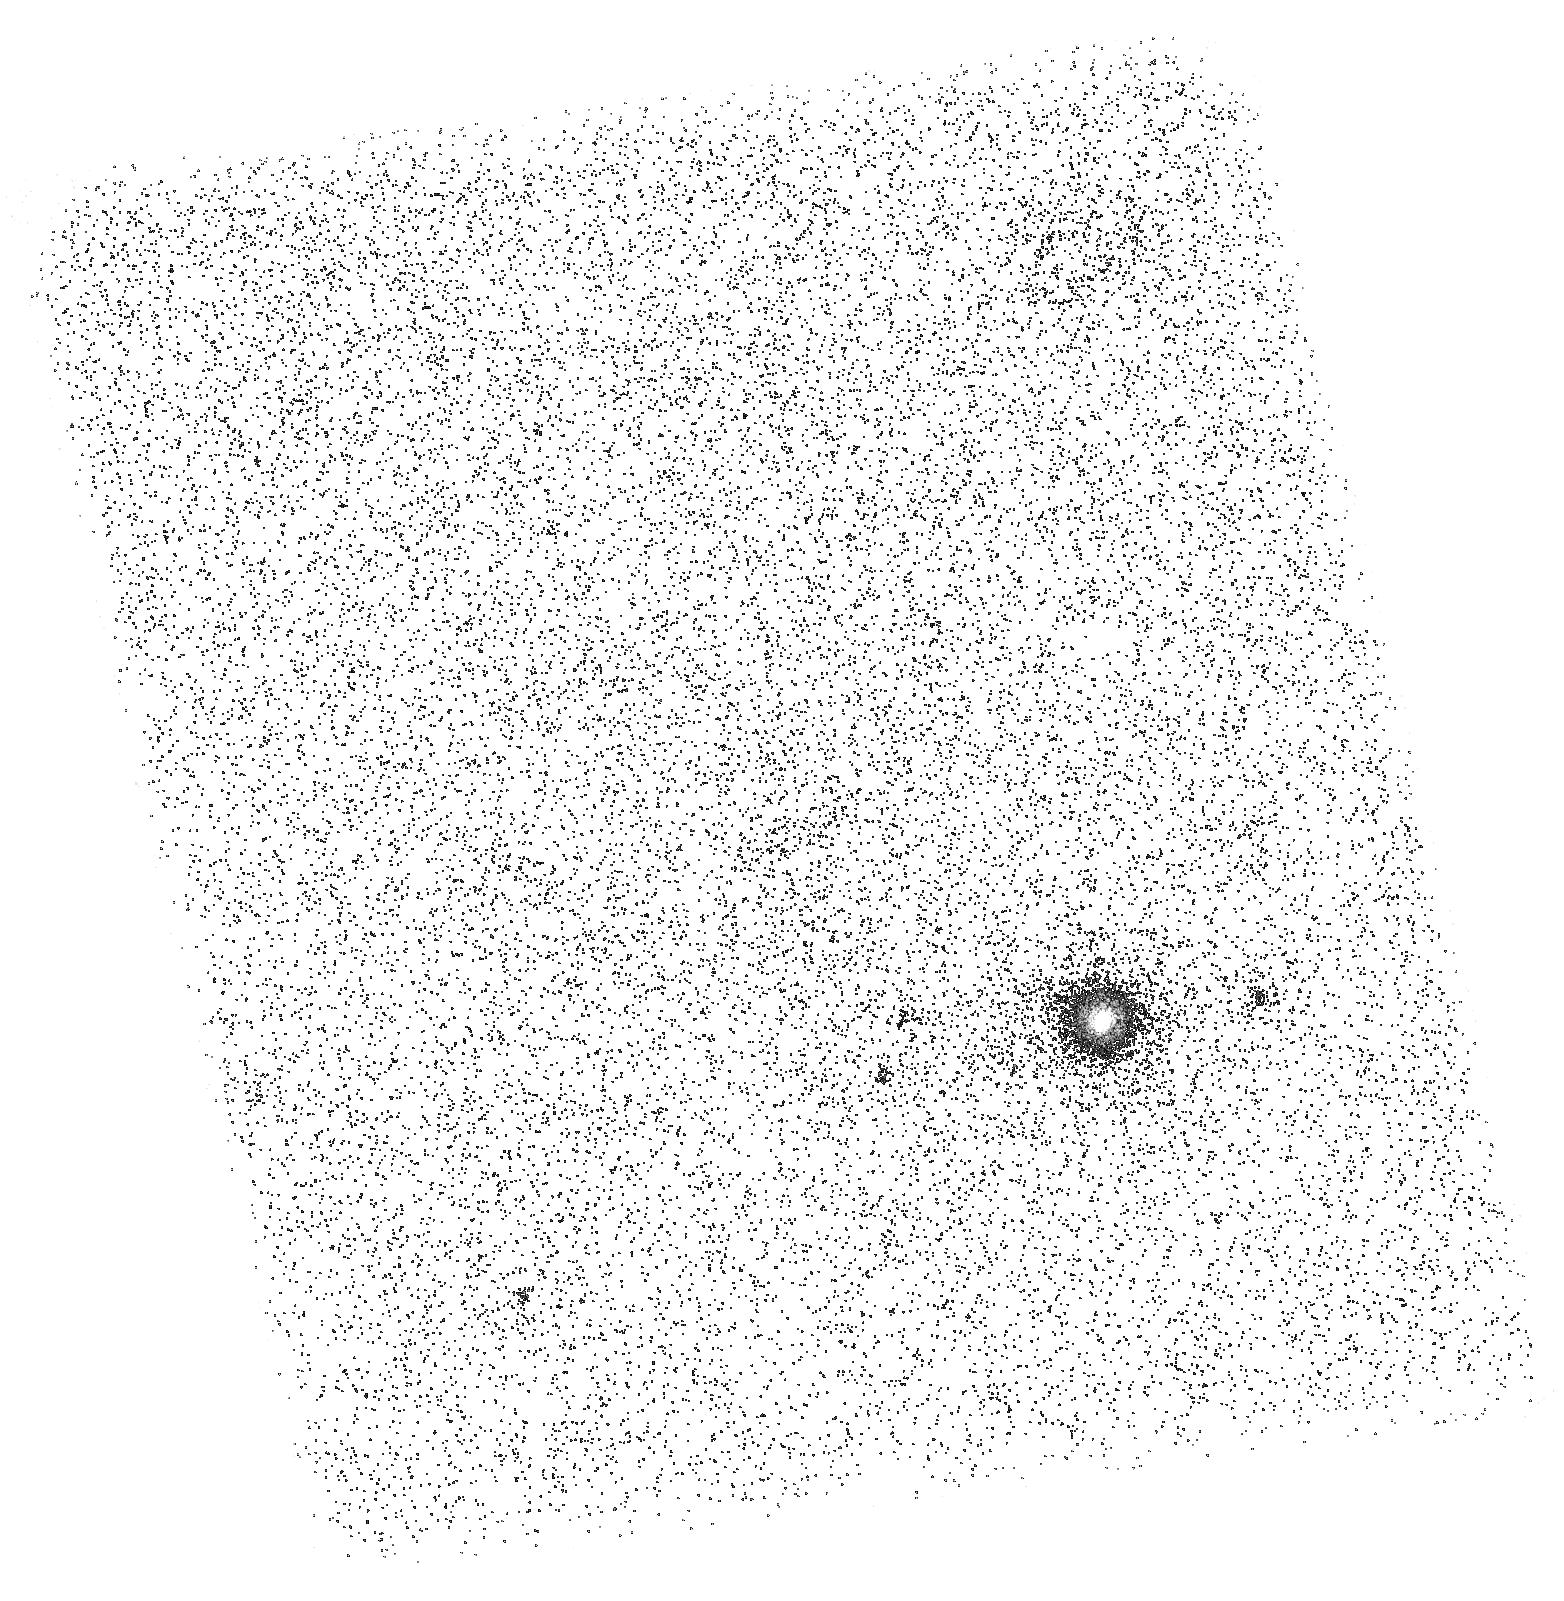
Target: QSO-J1130-1449-FIELD1. Instrument: ACS/SBC. Filter: F165LP. Exposure: 39 min. Observation ID: hst_17711_03_acs_sbc_f165lp_jffi03

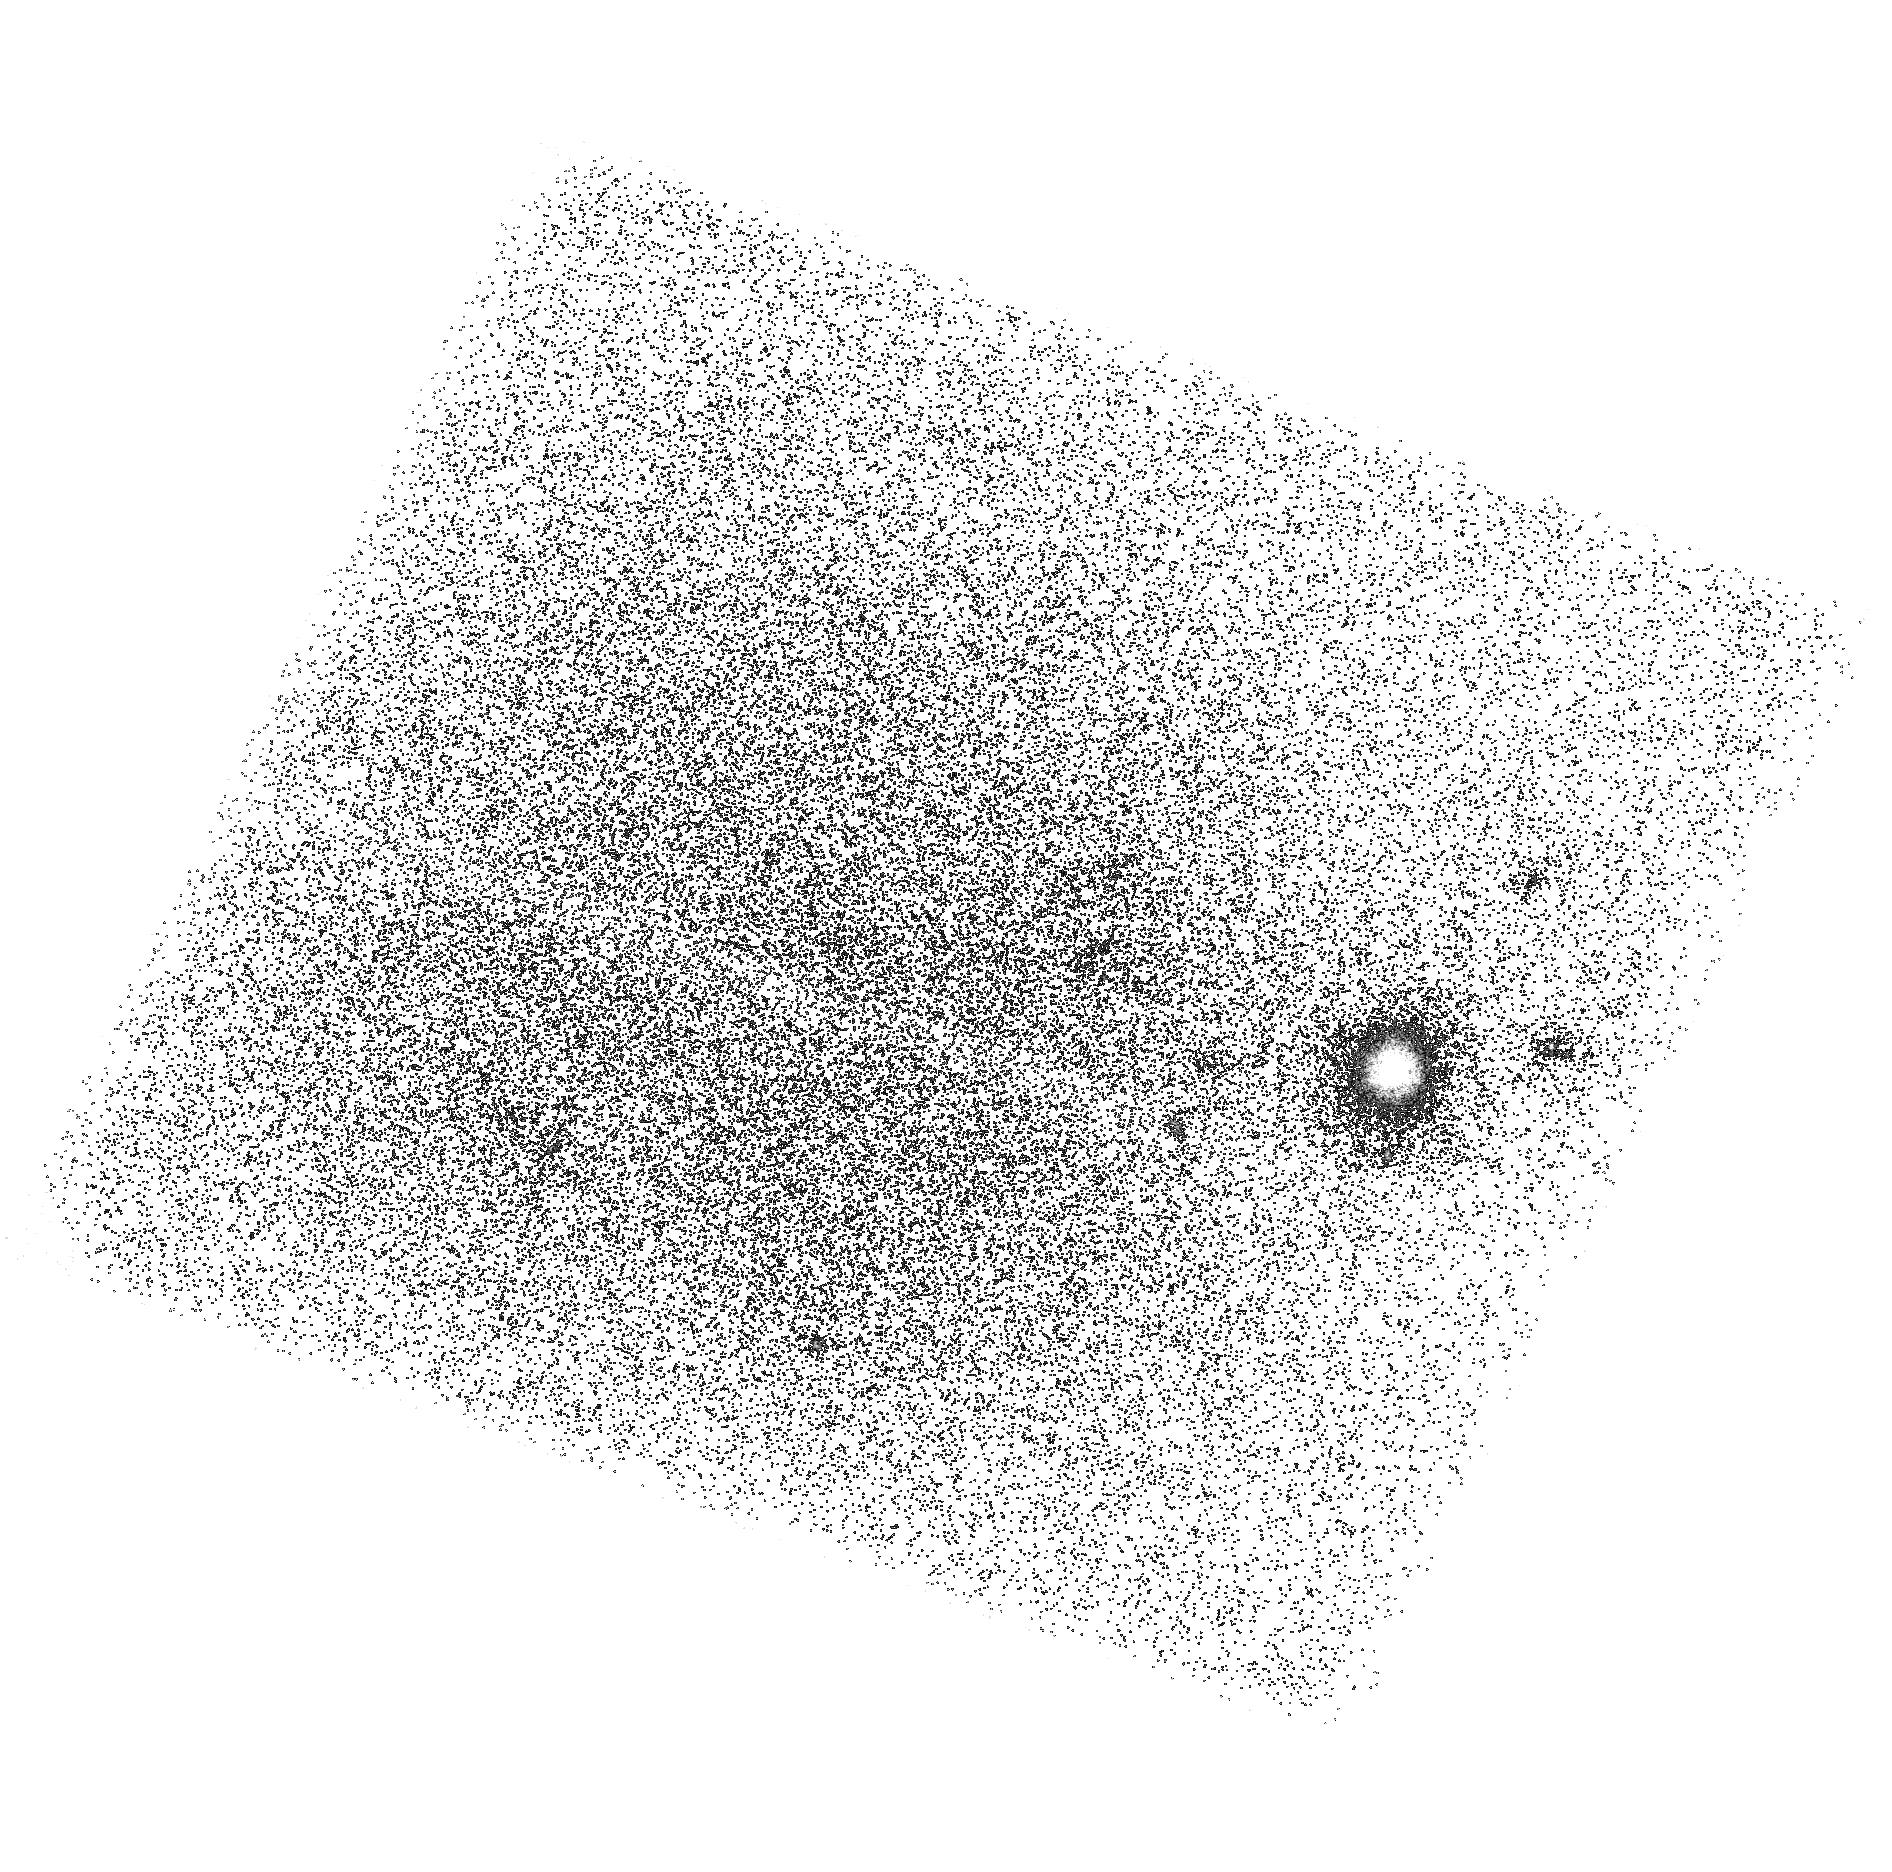
Target: QSO-J1130-1449-FIELD1. Instrument: ACS/SBC. Filter: F150LP. Exposure: 39 min. Observation ID: hst_17711_02_acs_sbc_f150lp_jffi02

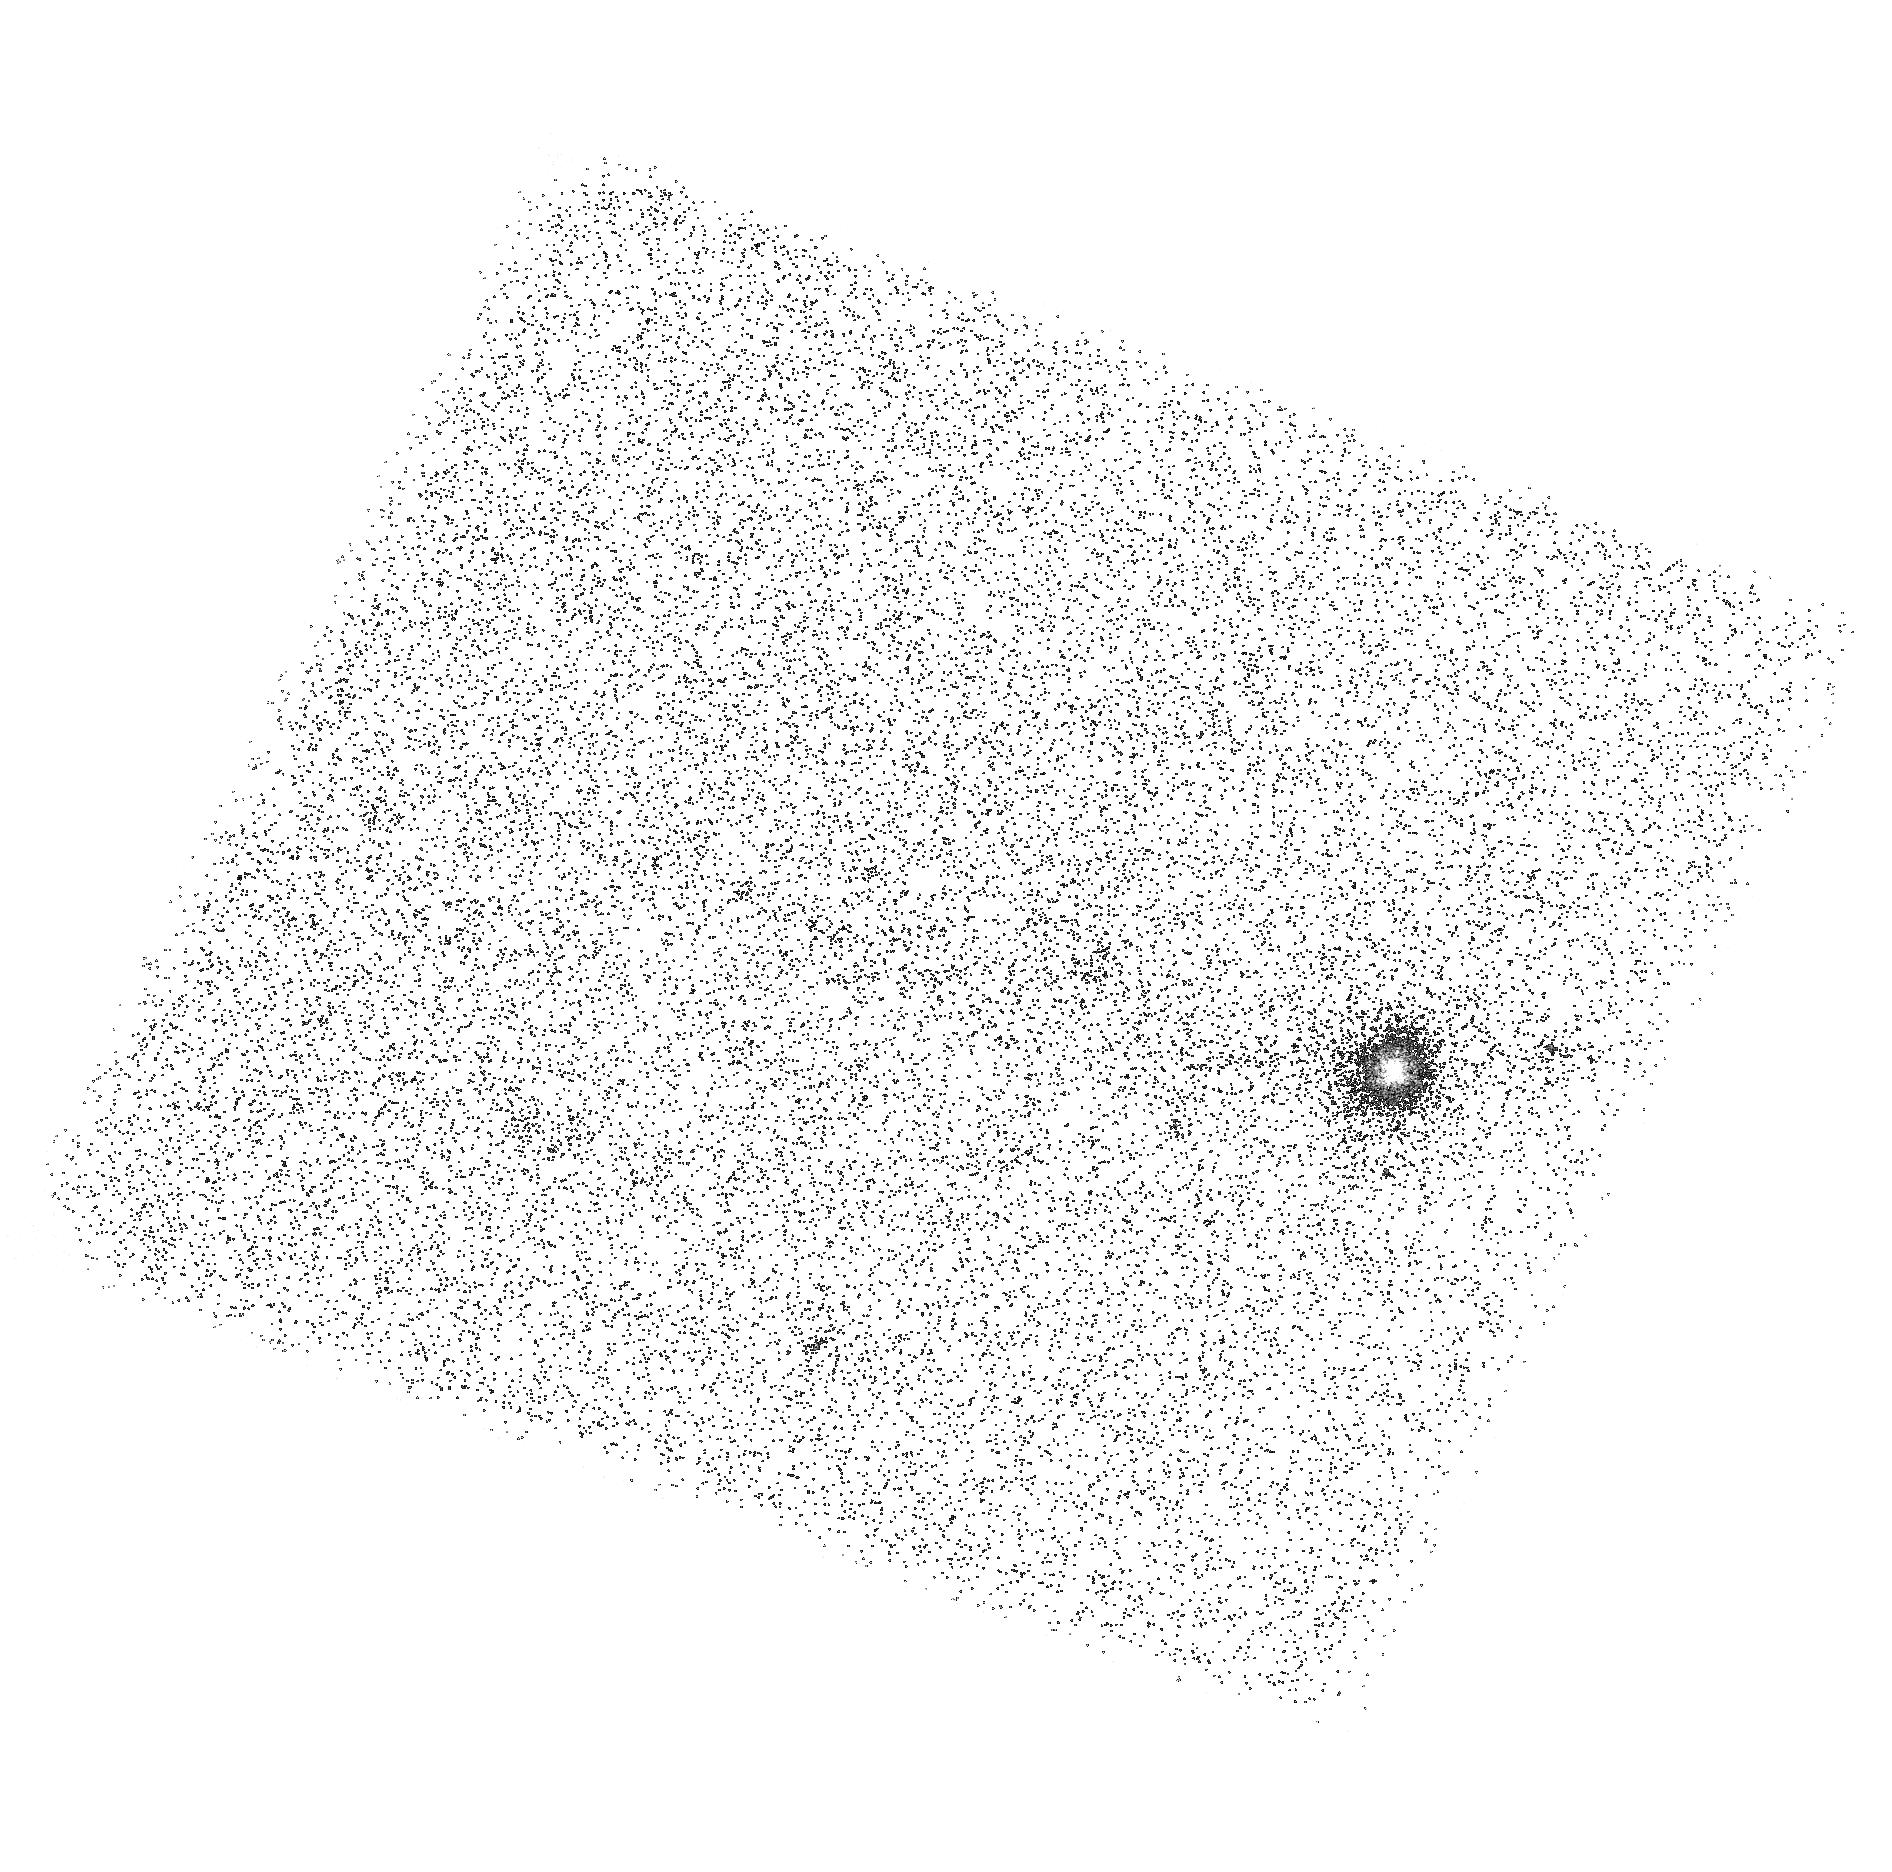
Target: QSO-J1130-1449-FIELD1. Instrument: ACS/SBC. Filter: F165LP. Exposure: 39 min. Observation ID: hst_17711_02_acs_sbc_f165lp_jffi02

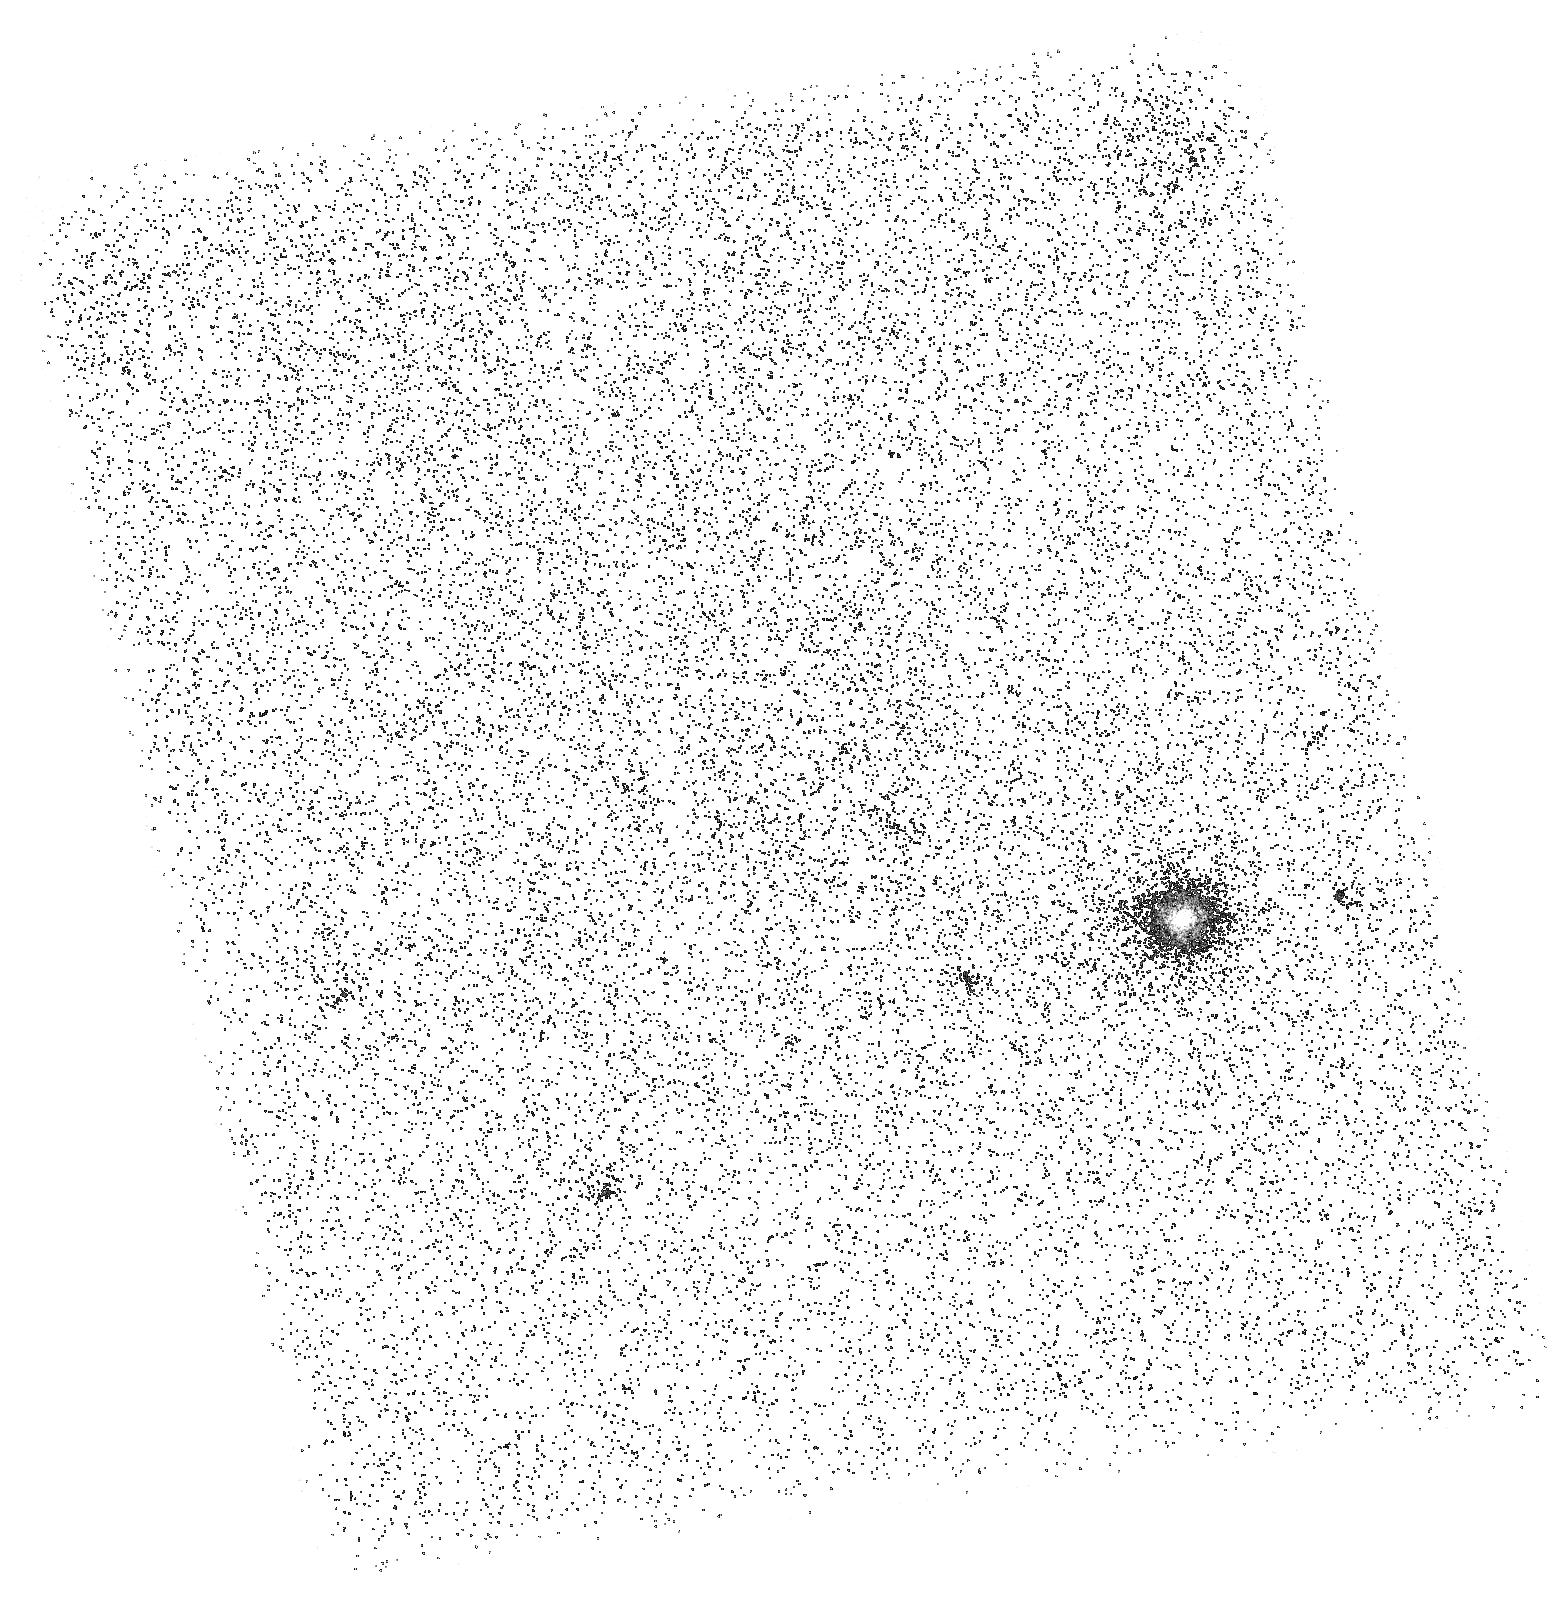
Target: QSO-J1130-1449-FIELD1. Instrument: ACS/SBC. Filter: F165LP. Exposure: 39 min. Observation ID: hst_17711_05_acs_sbc_f165lp_jffi05

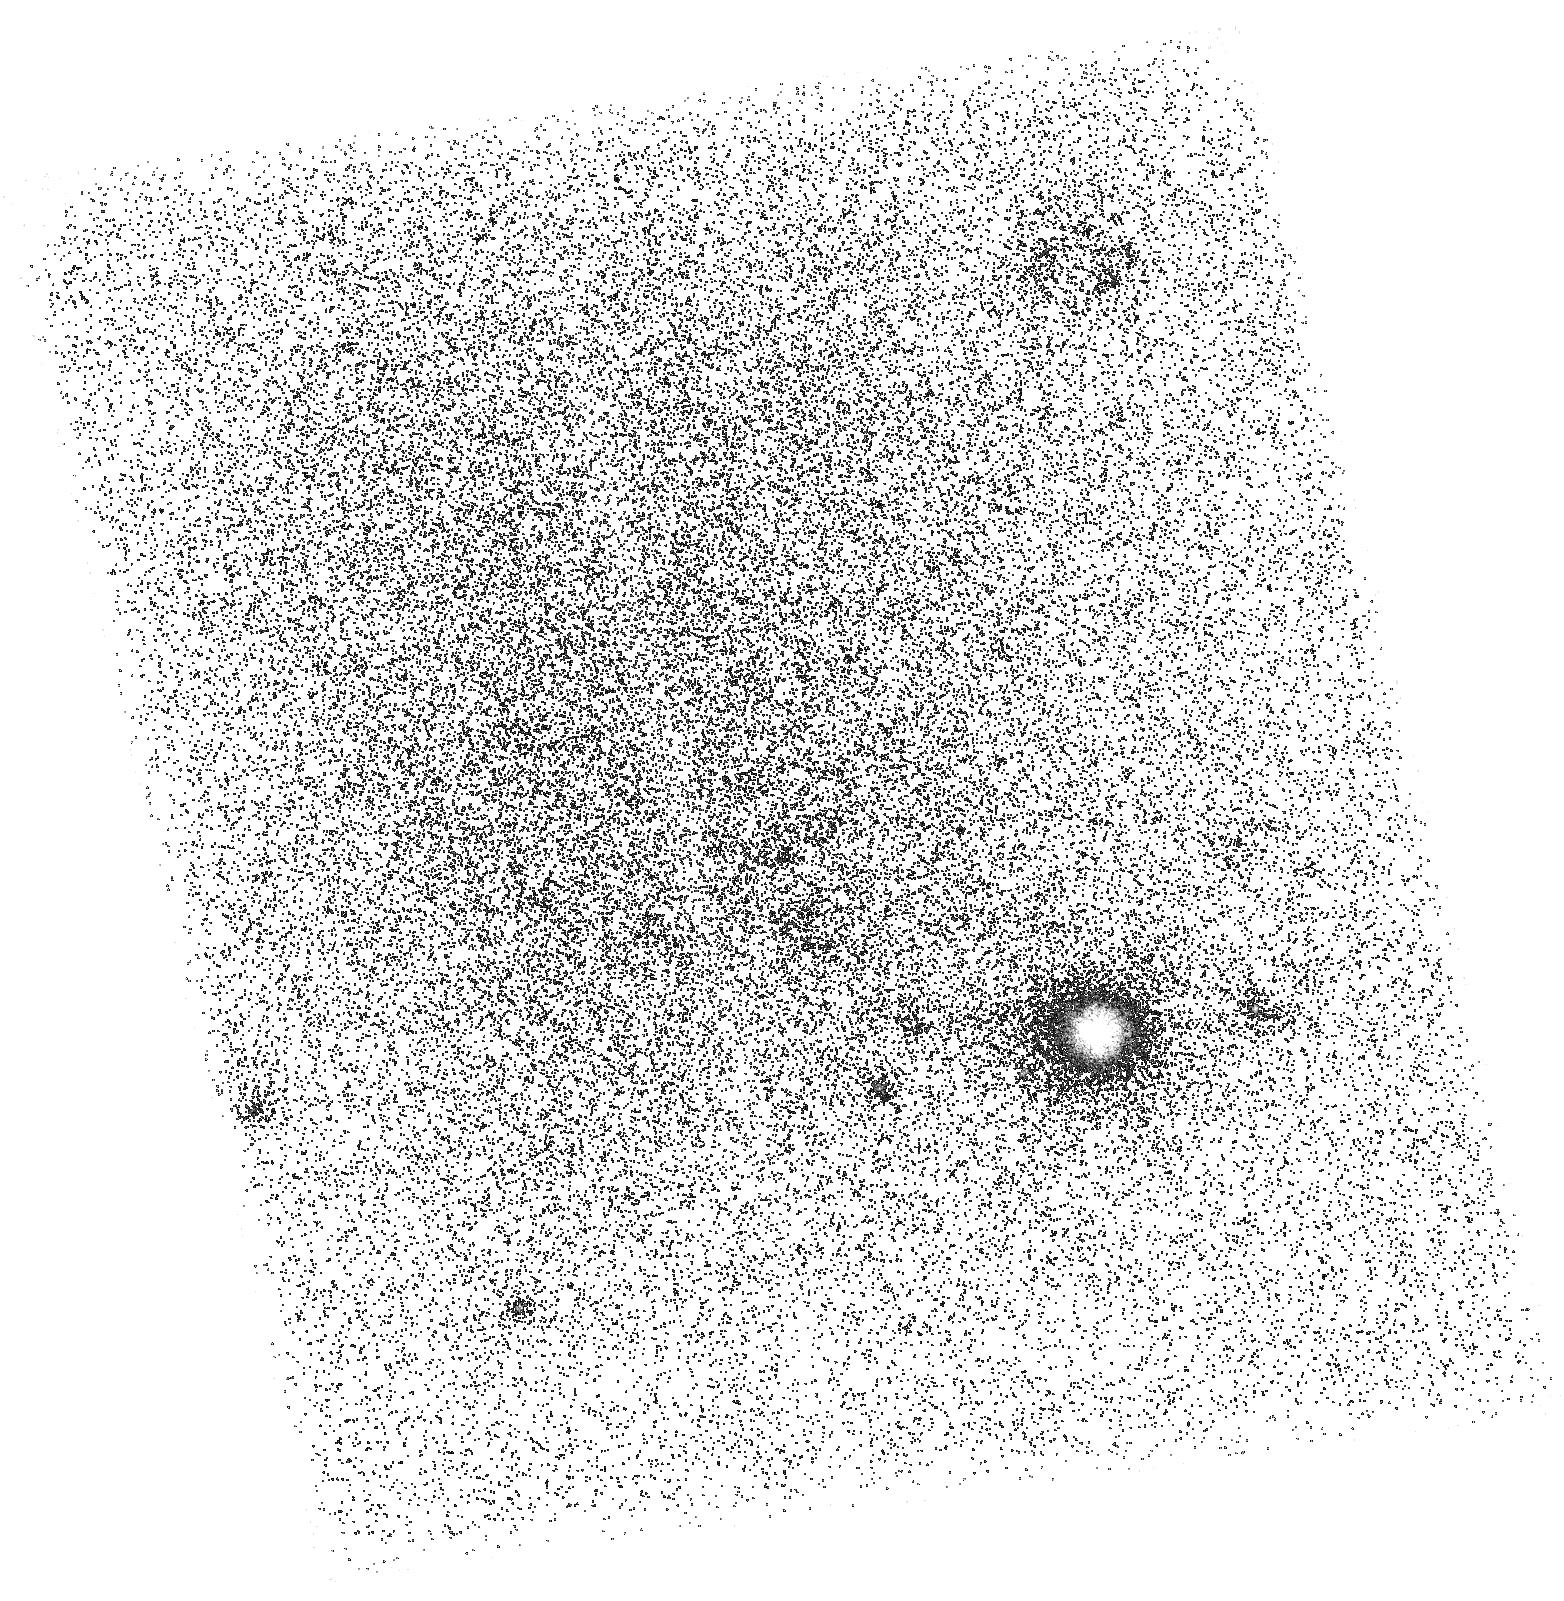
Target: QSO-J1130-1449-FIELD1. Instrument: ACS/SBC. Filter: F150LP. Exposure: 39 min. Observation ID: hst_17711_03_acs_sbc_f150lp_jffi03

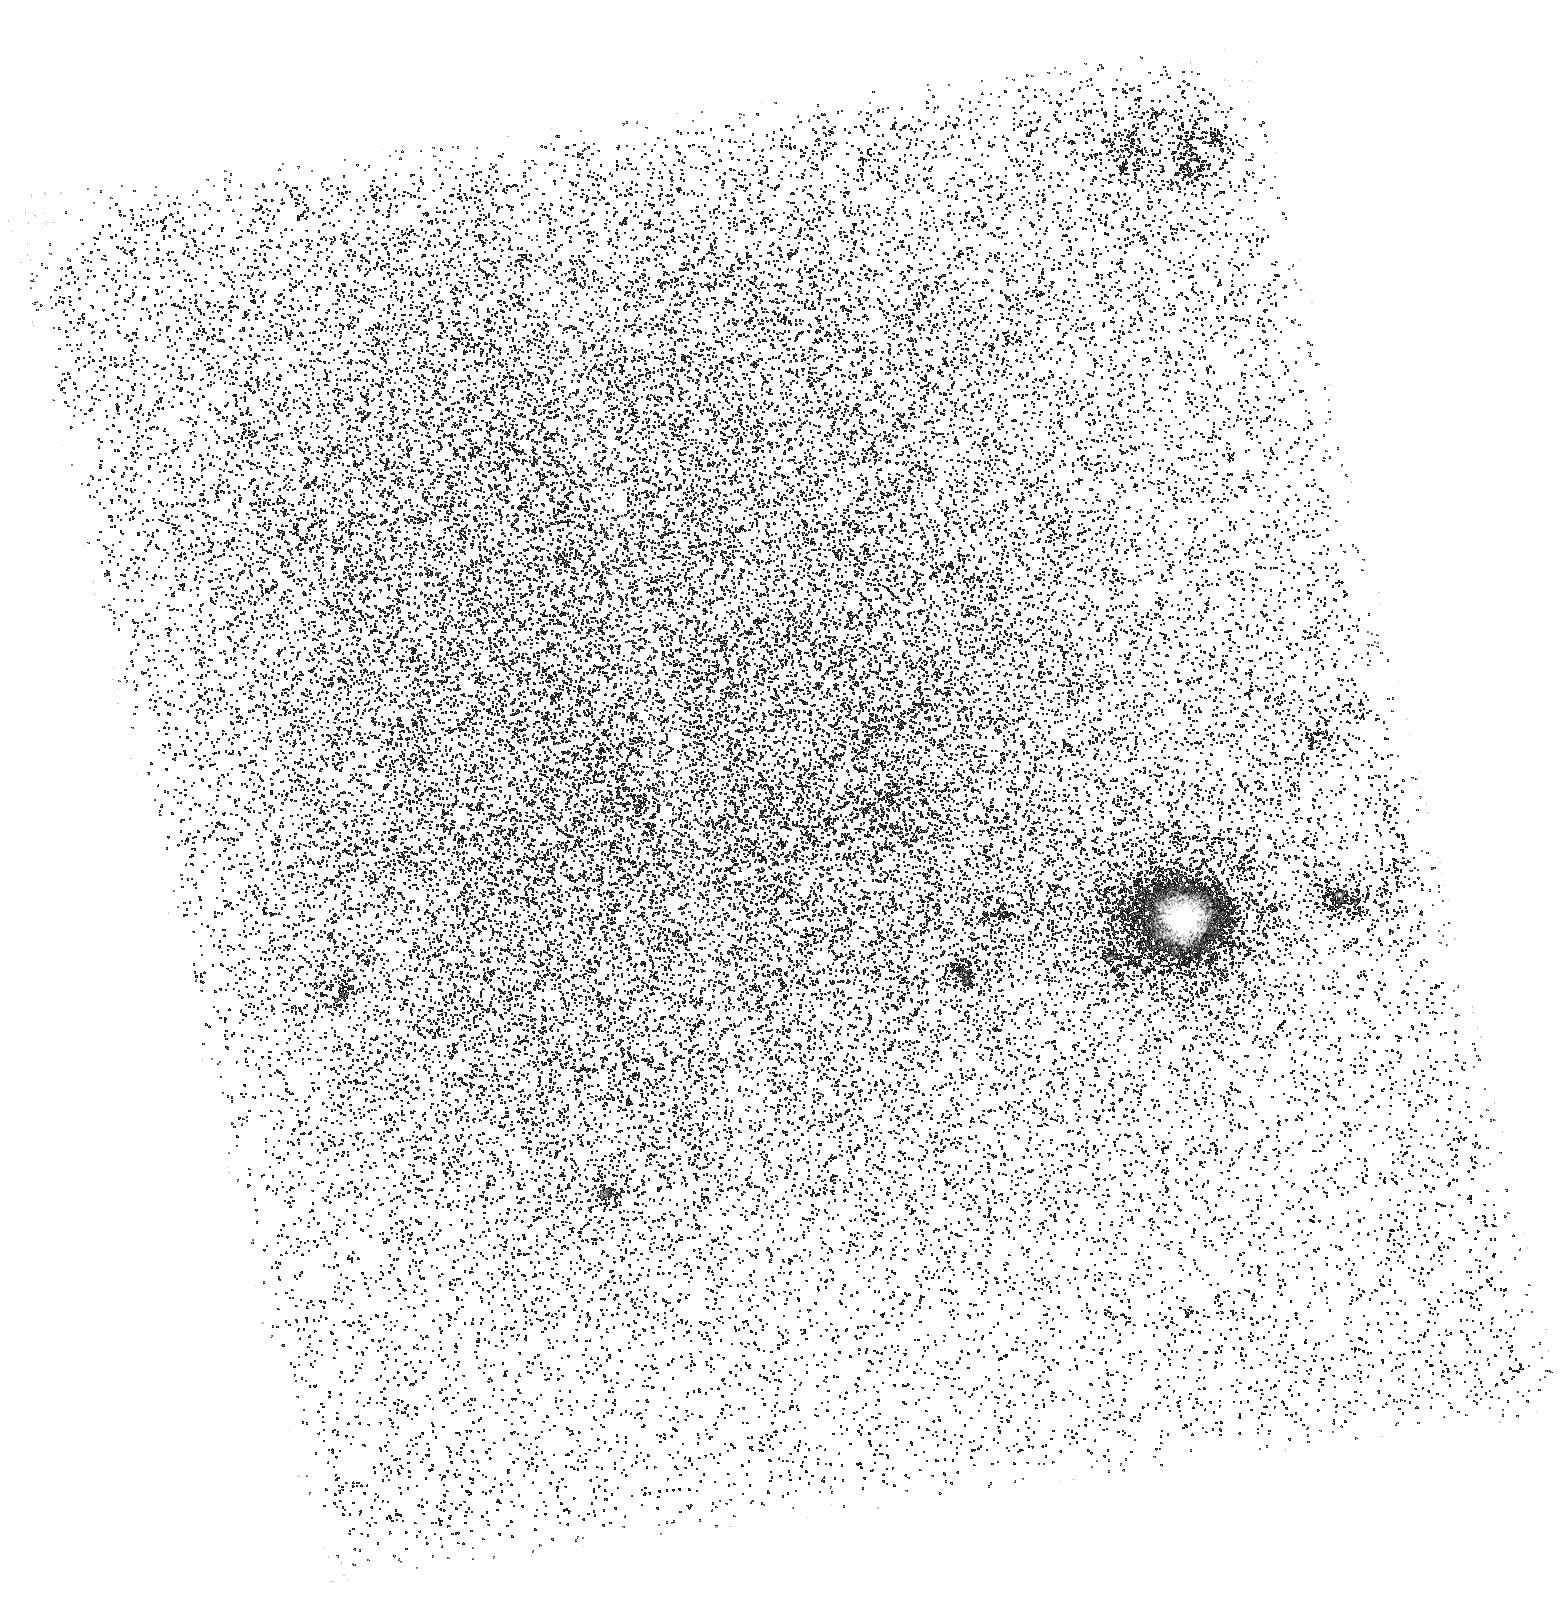
Target: QSO-J1130-1449-FIELD1. Instrument: ACS/SBC. Filter: F150LP. Exposure: 30 min. Observation ID: hst_17711_05_acs_sbc_f150lp_jffi05

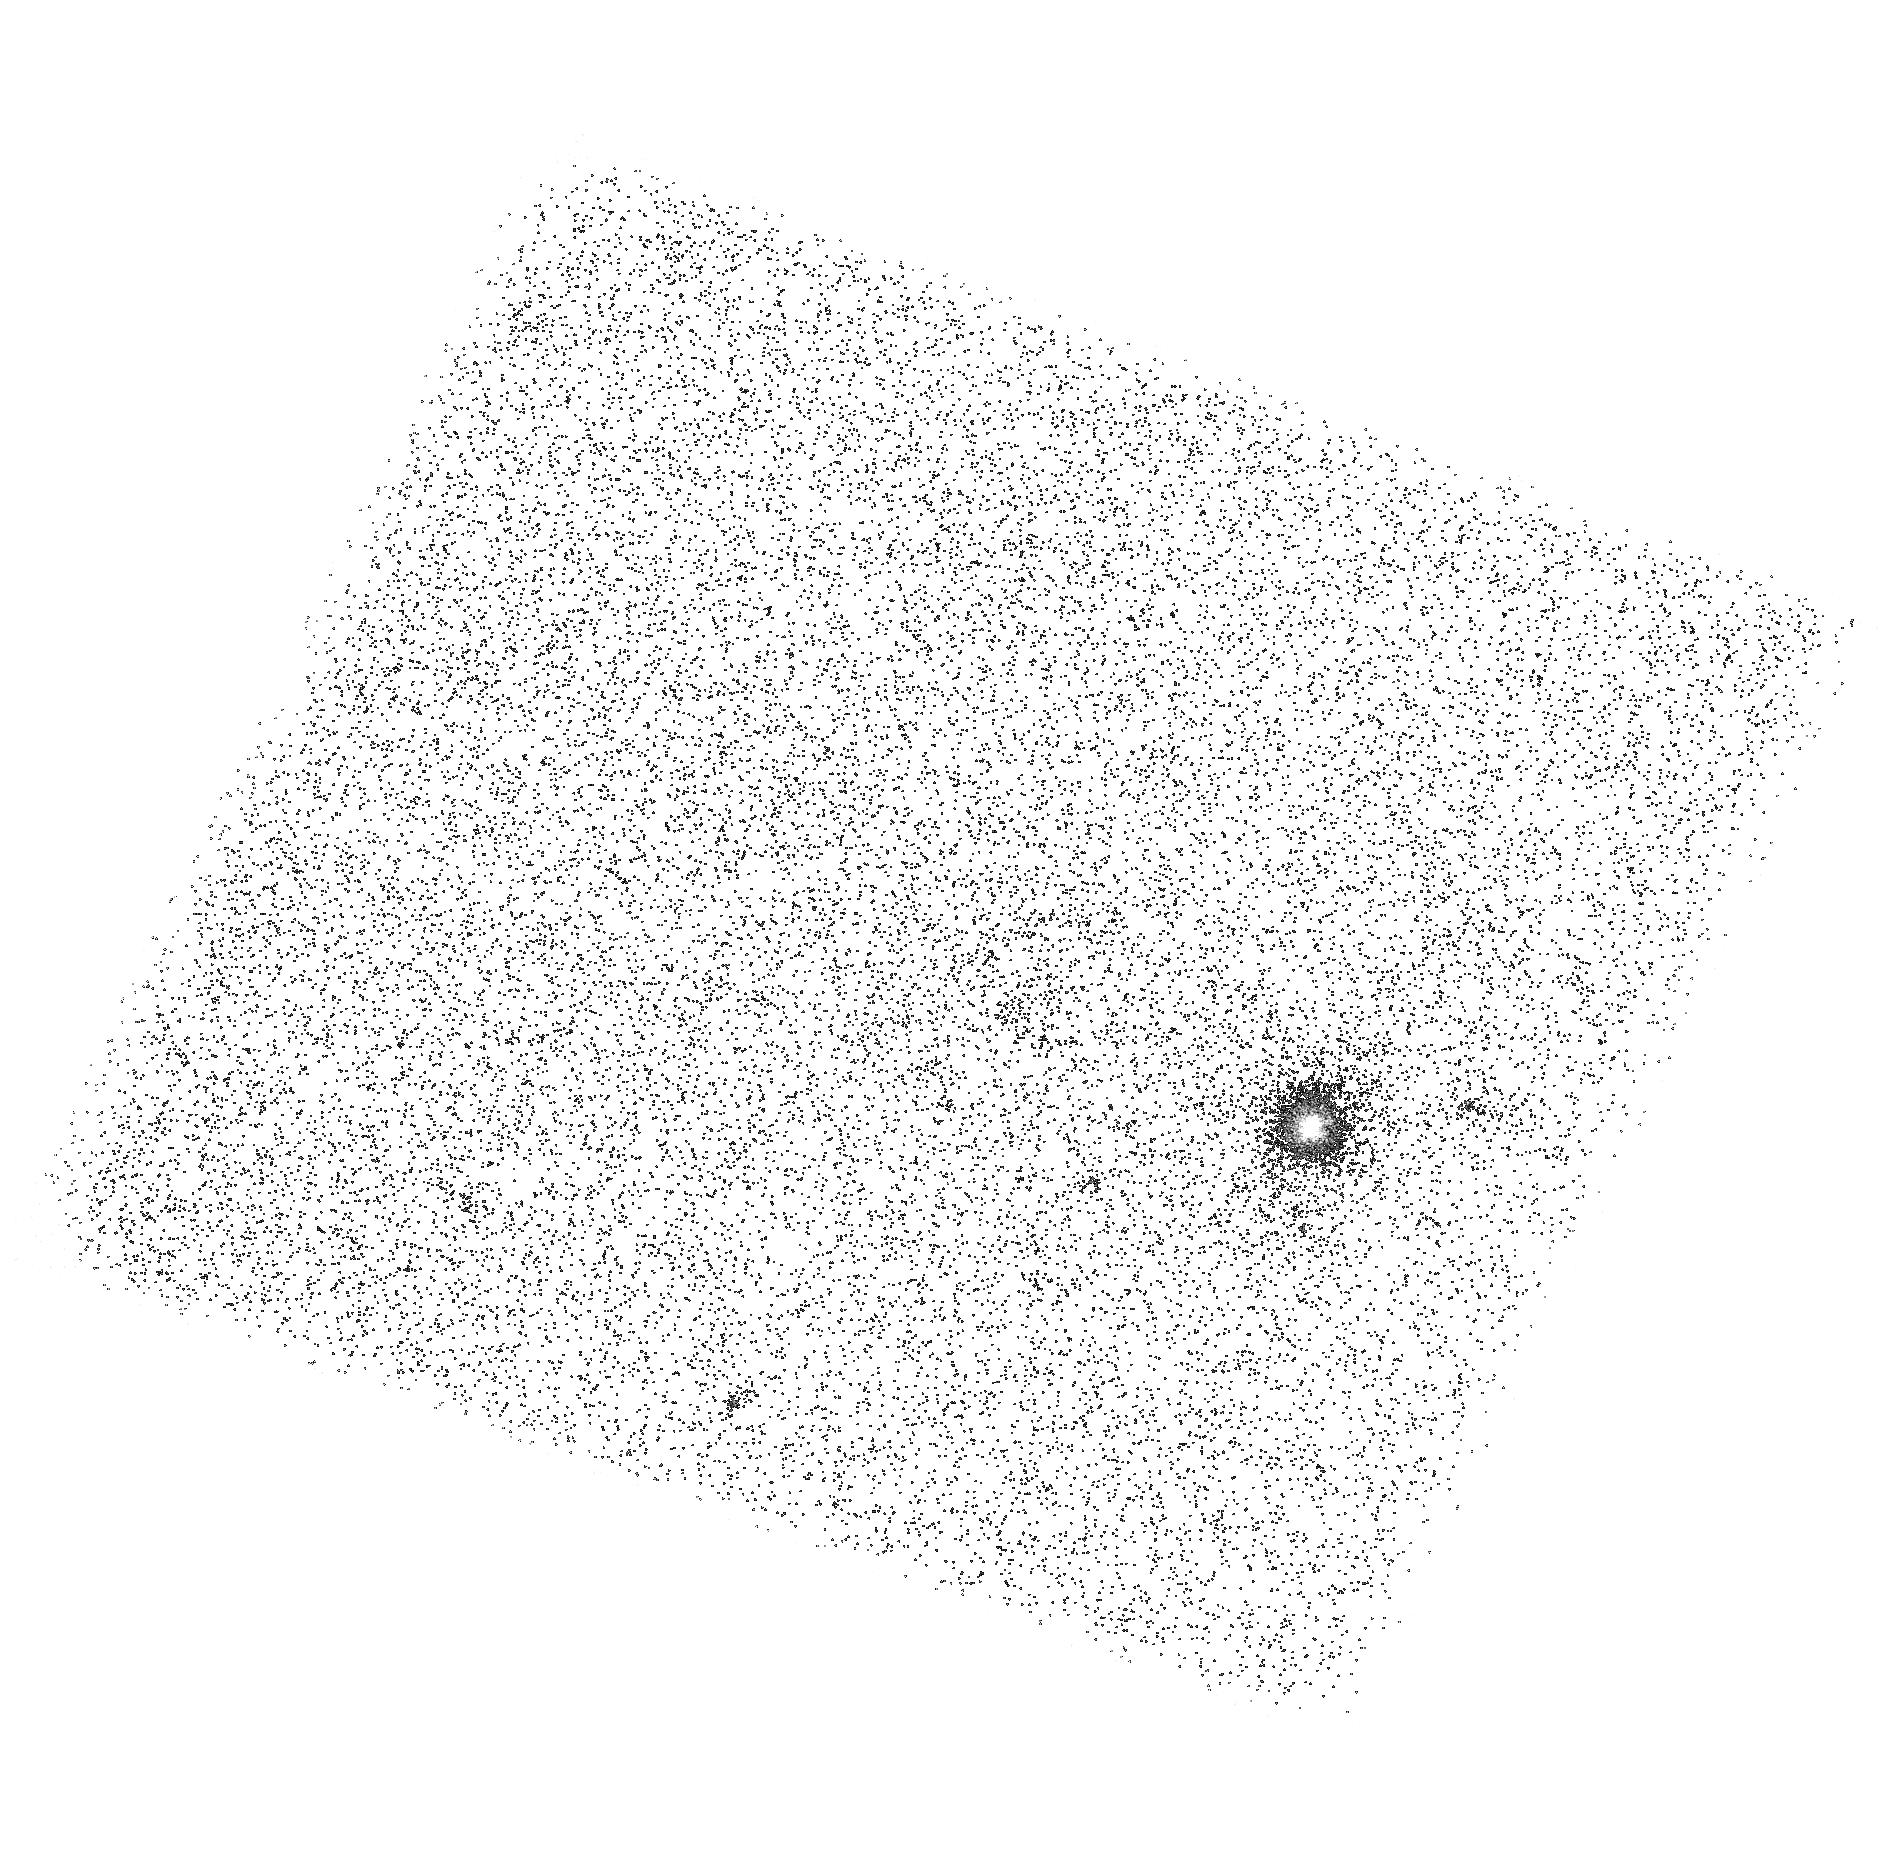
Target: QSO-J1130-1449-FIELD1. Instrument: ACS/SBC. Filter: F165LP. Exposure: 39 min. Observation ID: hst_17711_01_acs_sbc_f165lp_jffi01

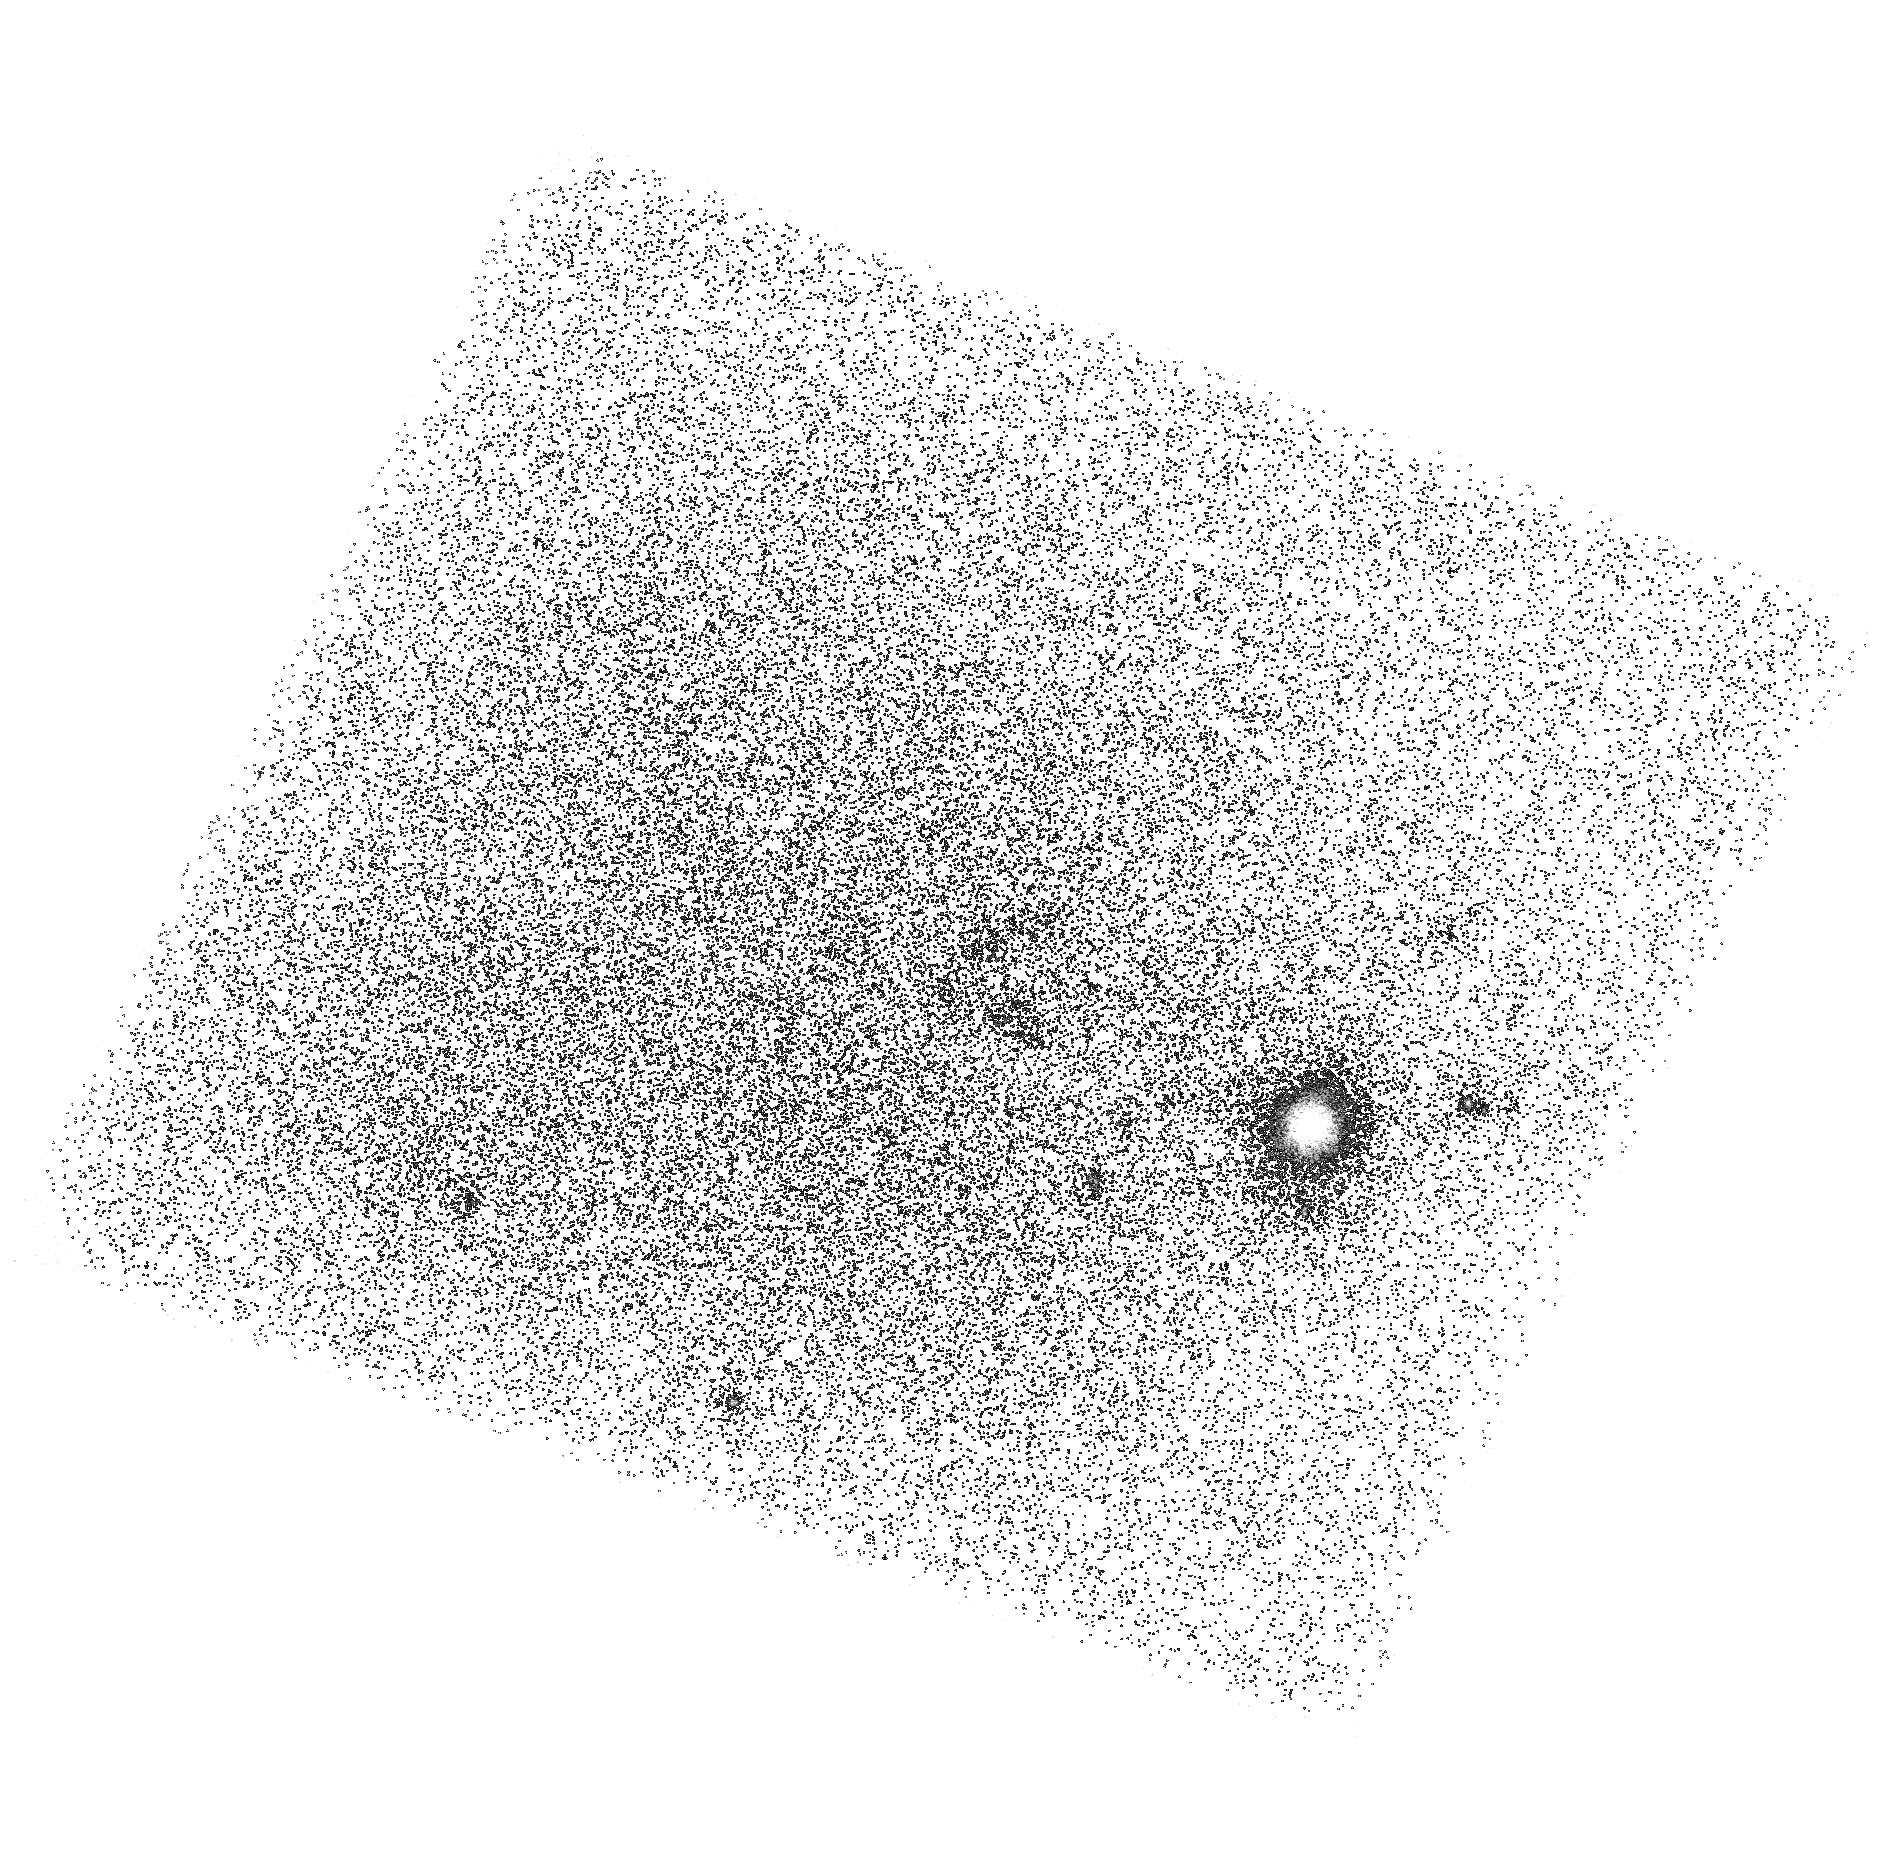
Target: QSO-J1130-1449-FIELD1. Instrument: ACS/SBC. Filter: F150LP. Exposure: 39 min. Observation ID: hst_17711_01_acs_sbc_f150lp_jffi01

Imaging a Giant Intragroup Filament associated with a Damped Lyman-alpha System (PI: Howk, Jay Christopher)

Streams of gas in dark matter halos are critical to galaxy evolution, as they bring matter into halos (accretion) and carry matter out (outflows), while "intergalactic transfer" from satellites and group members can be important for building up the gas mass of galaxies. Such streams may be responsible for a significant number of the metal-enriched QSO absorption lines used to study circumgalactic gas. We propose to study a giant (~100 kpc) intragroup filament identified through its association with a z=0.31 damped Lyman-alpha (DLA) system. The filament overlaps the background AGN and shares kinematics with the DLA gas. Thus this structure gives us the opportunity to directly image the gas giving rise to a damped absorber. We will obtain ACS/SBC imaging to study the spatial distribution and intensity of Lyman-alpha emission from this filament+DLA, constructing a synthetic narrow band filter through difference imaging in two ACS longpass filters. This will allow us for the first time to image the *gas* of a DLA and assess the processes that form and energize it. We will obtain a COS FUV spectrum of the background AGN to precisely measure the metallicity of the gas, search for H2 absorption associated with this very high column density system, and probe its physical properties (density, temperature, ionization). This filament is one of the few opportunities we have to image intergalactic gas prior to the next generation of UV telescopes and is a unique opportunity to compare absorption and emission line observations of a DLA.